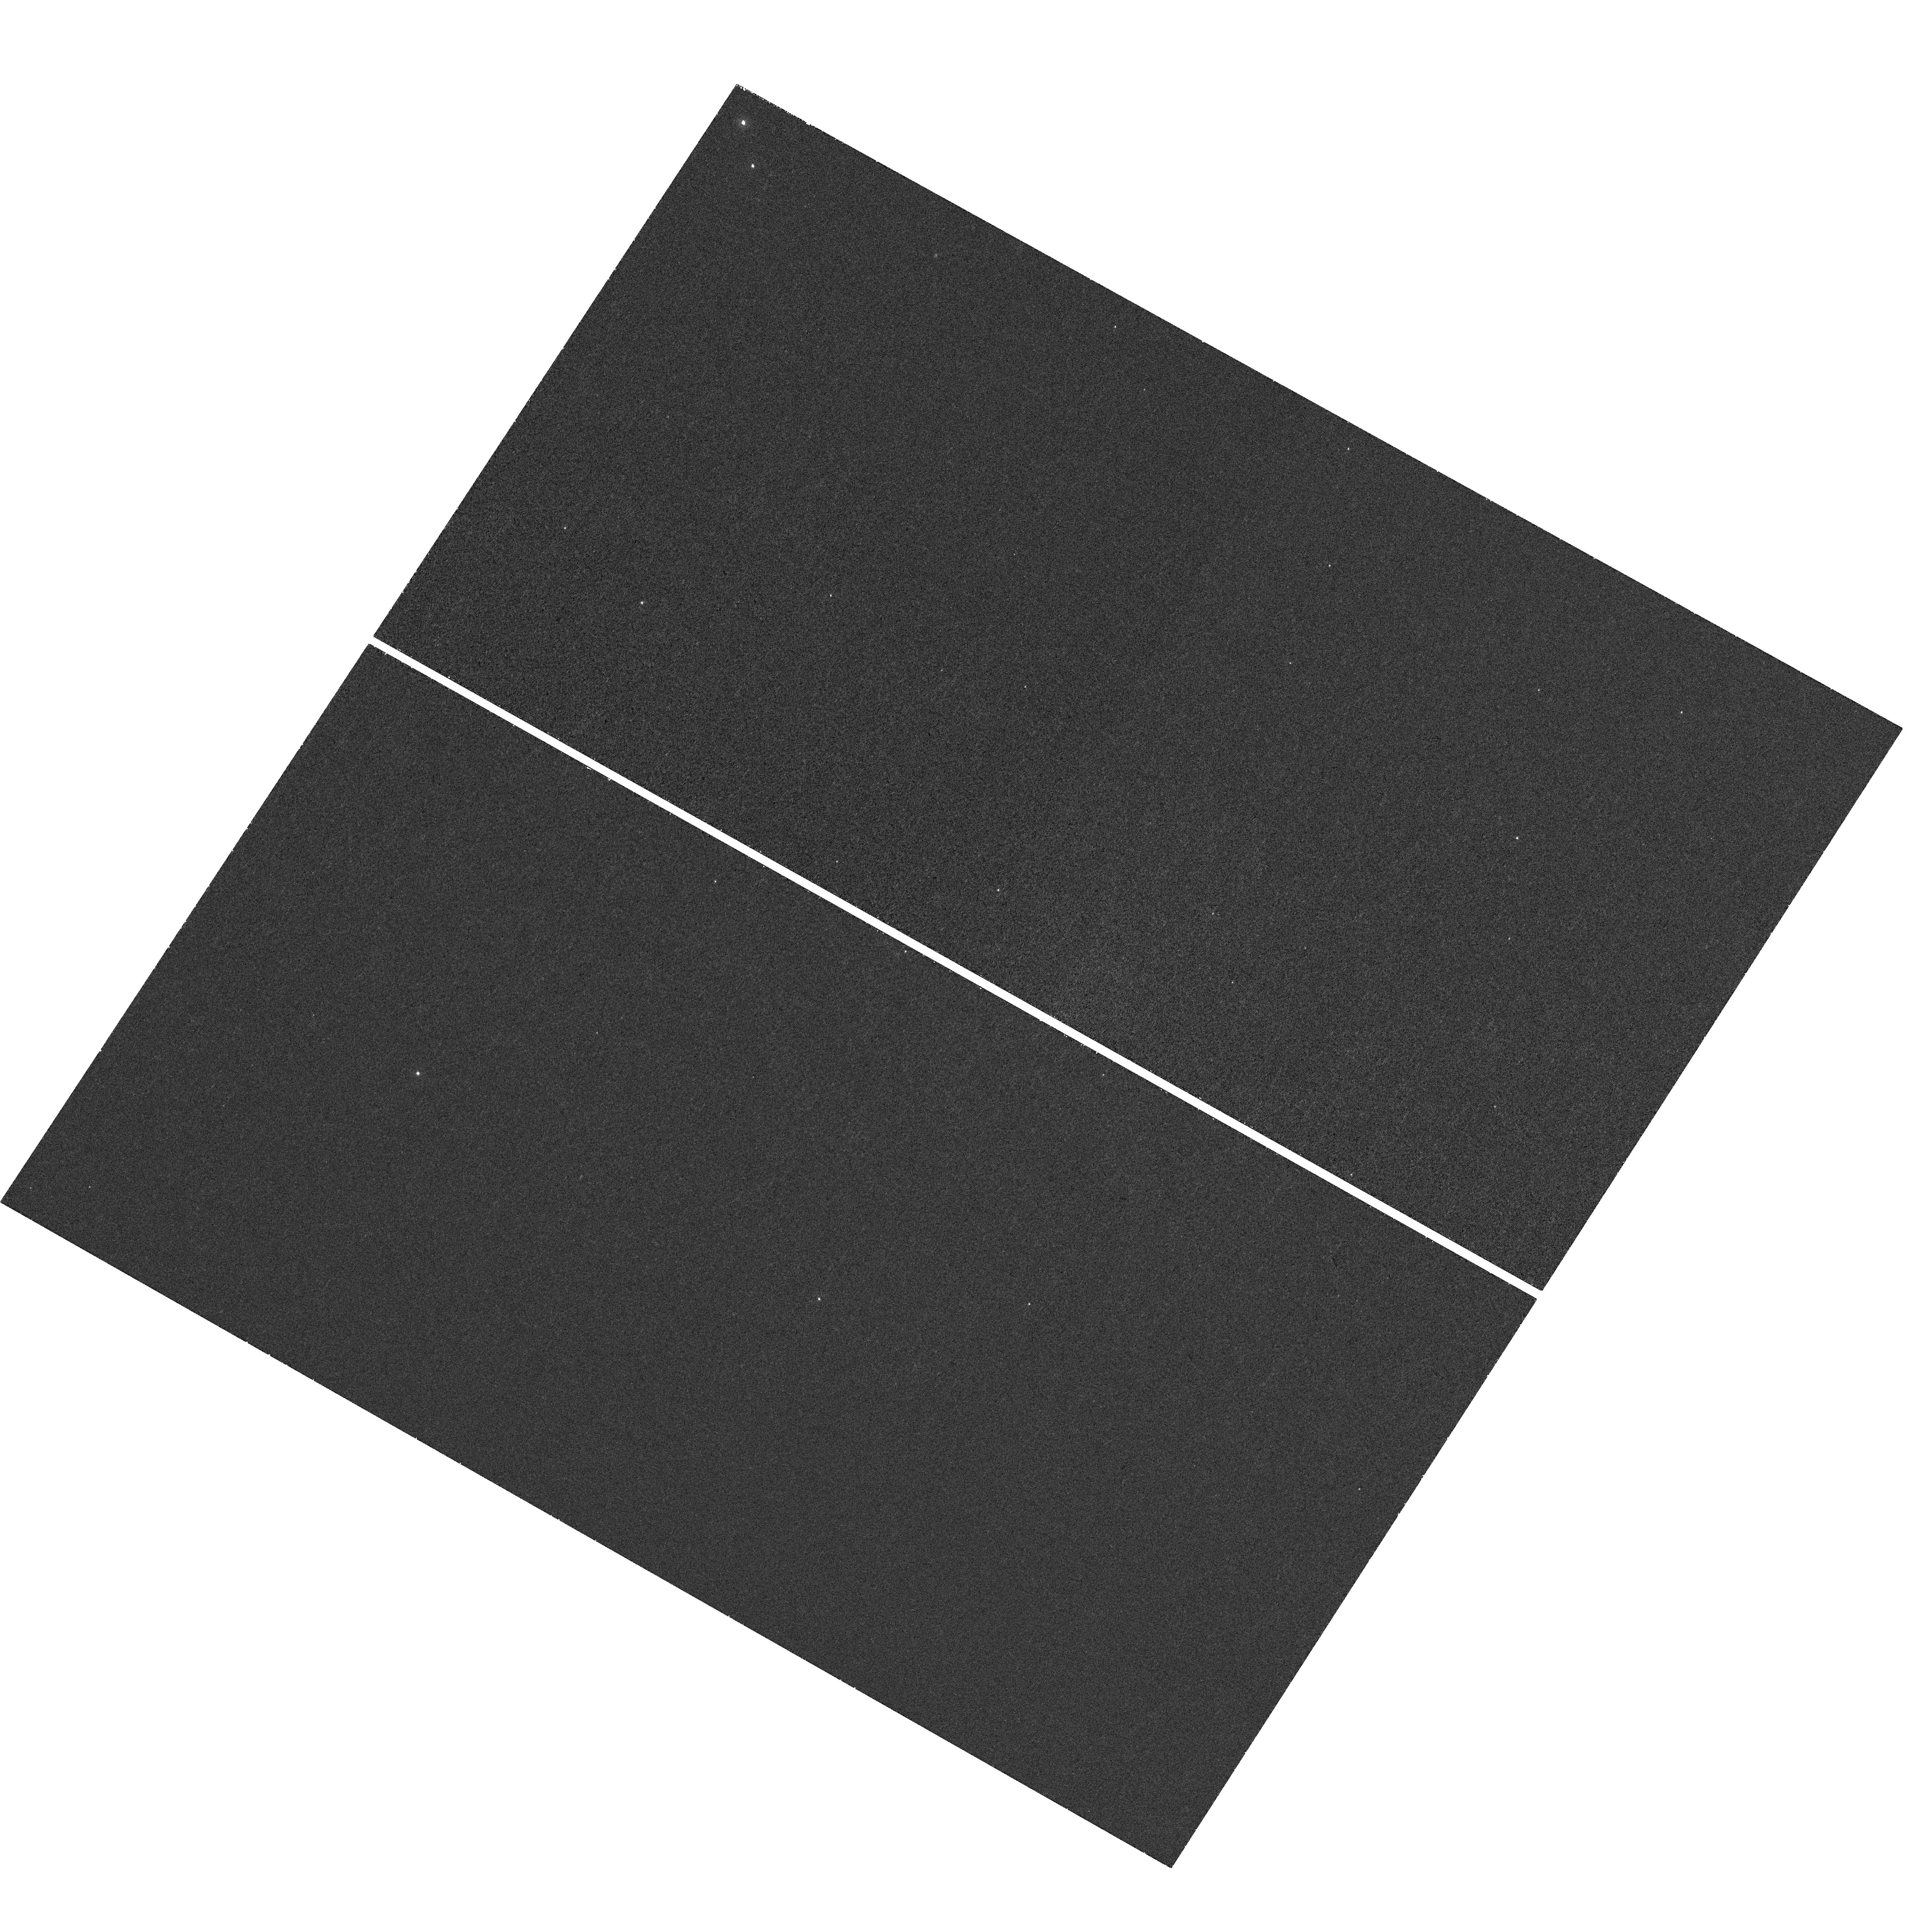
Target: XSSJ12270-4859
Instrument: WFC3/UVIS
Filter: F225W
Exposure: 39 min
Observation ID: hst_13642_02_wfc3_uvis_f225w_ickq02

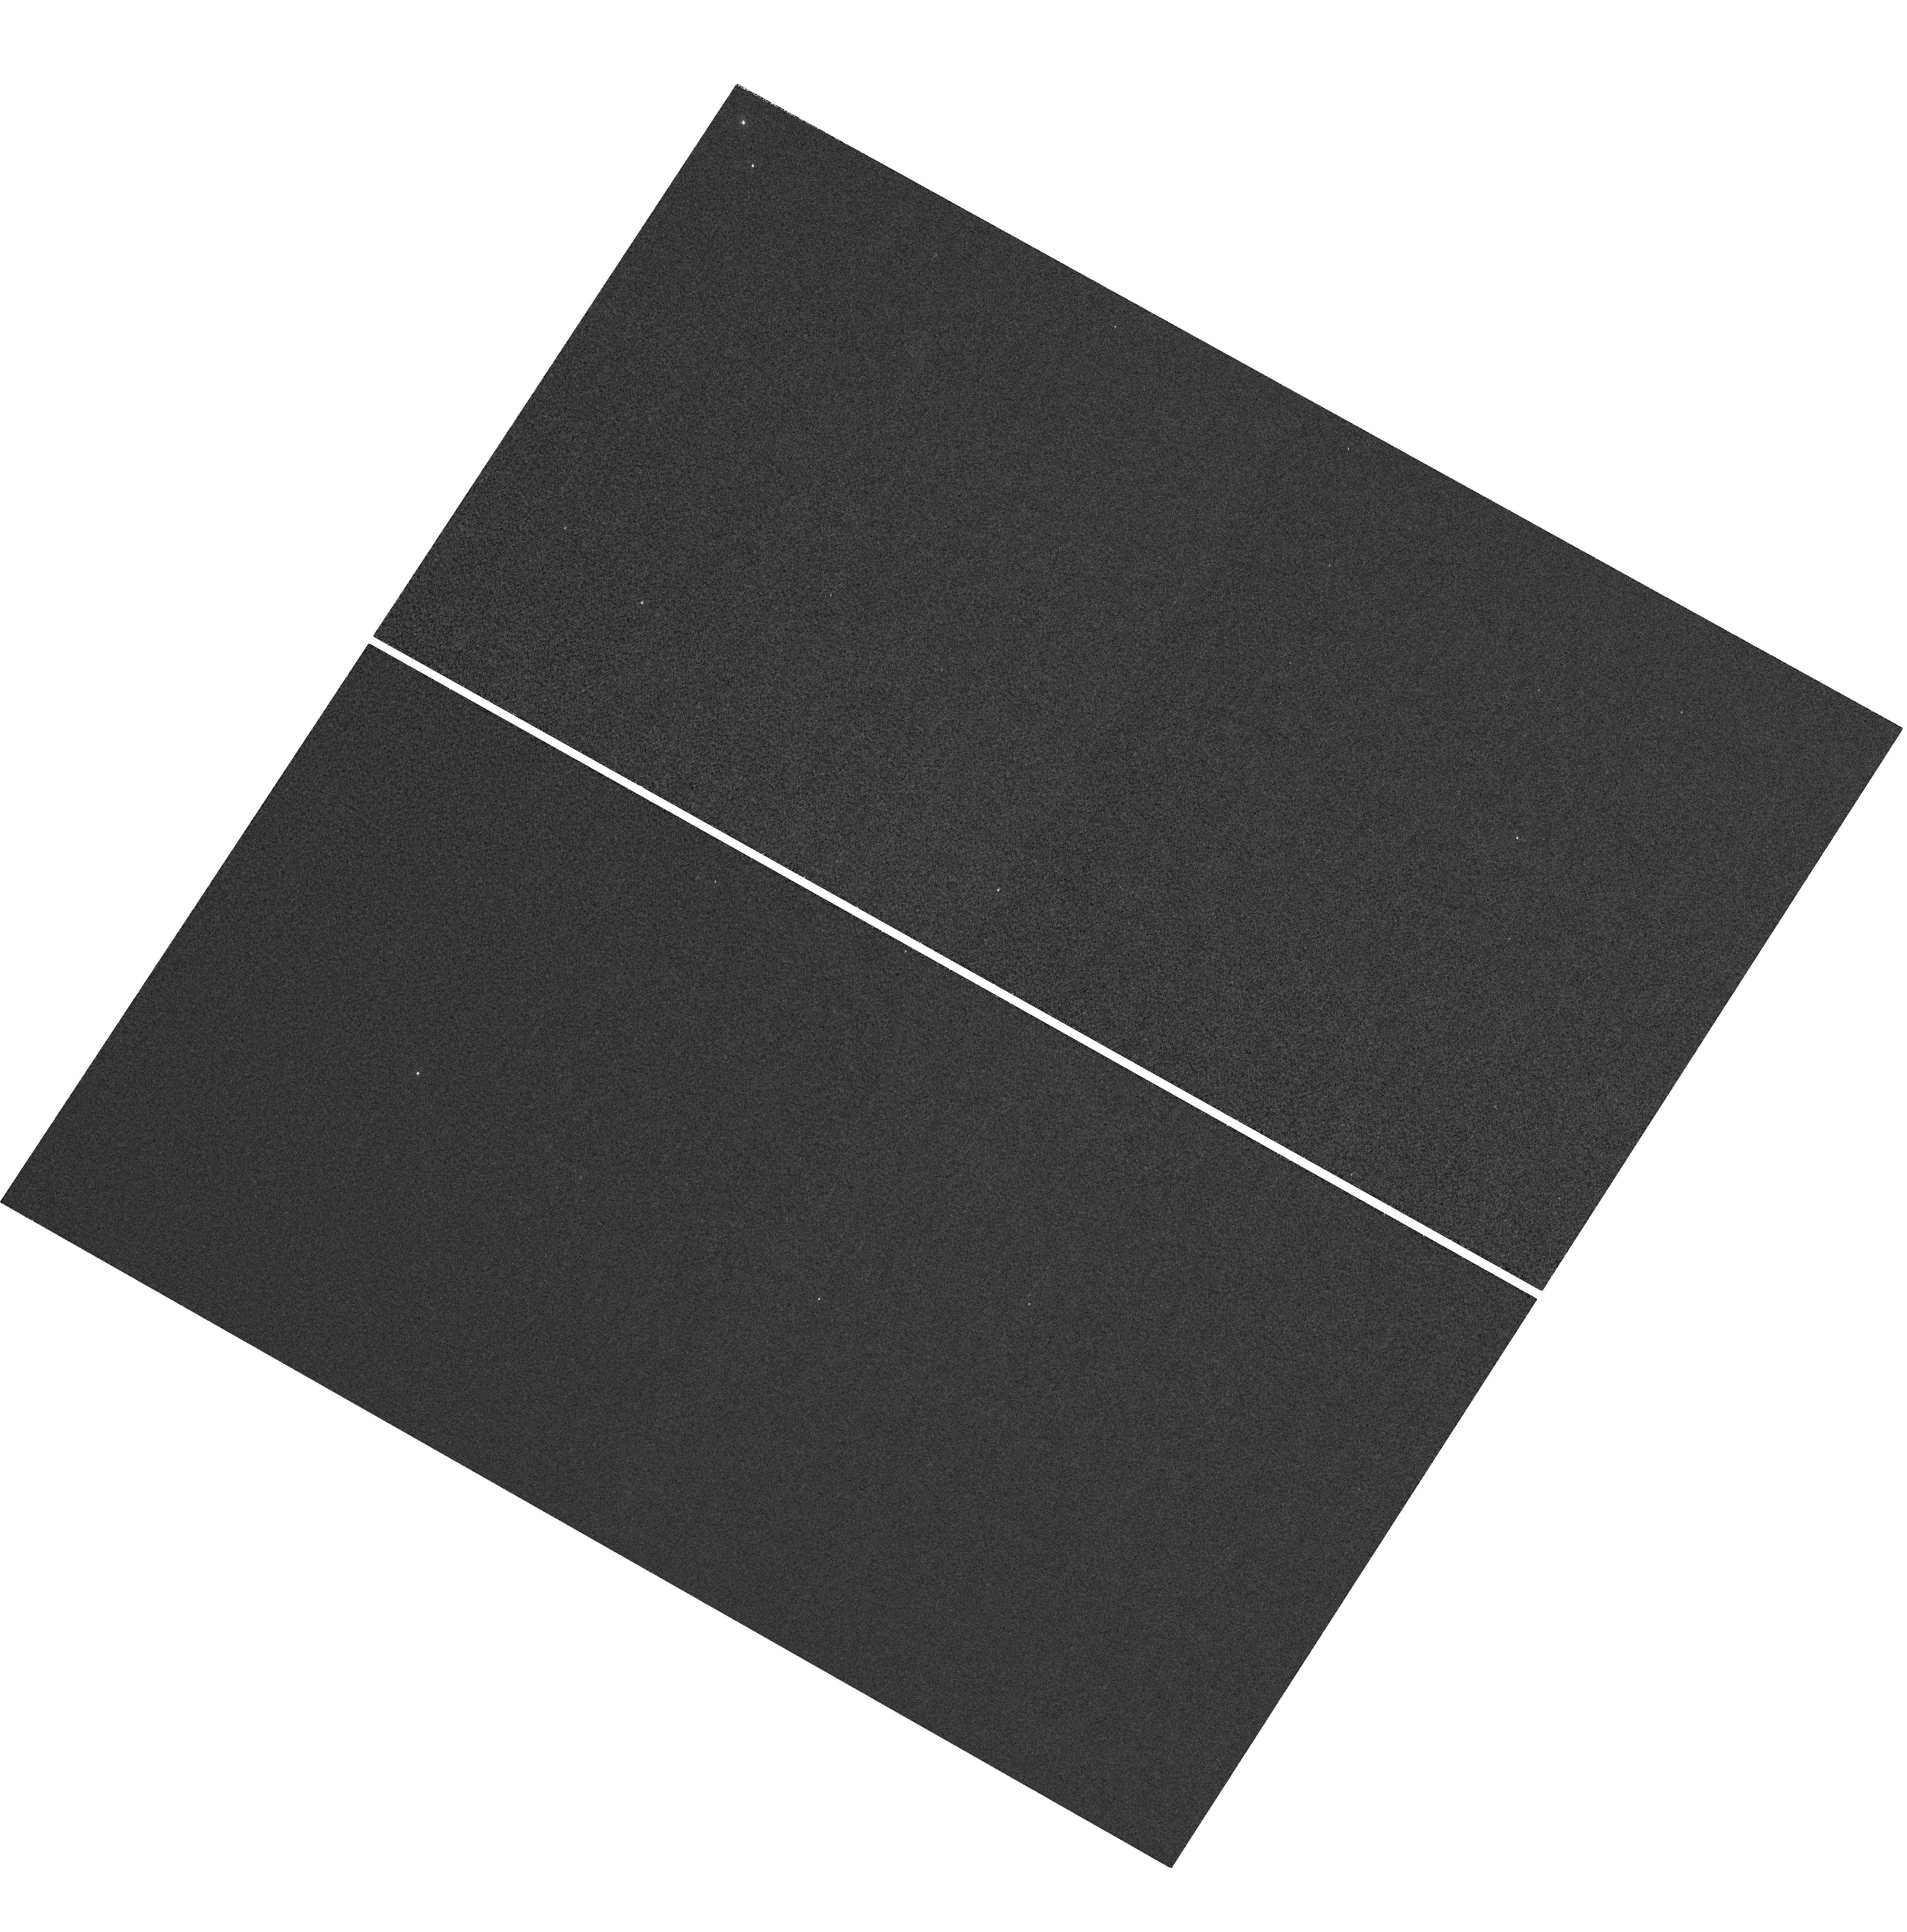
Target: XSSJ12270-4859
Instrument: WFC3/UVIS
Filter: F218W
Exposure: 1.8 h
Observation ID: hst_13642_02_wfc3_uvis_f218w_ickq02

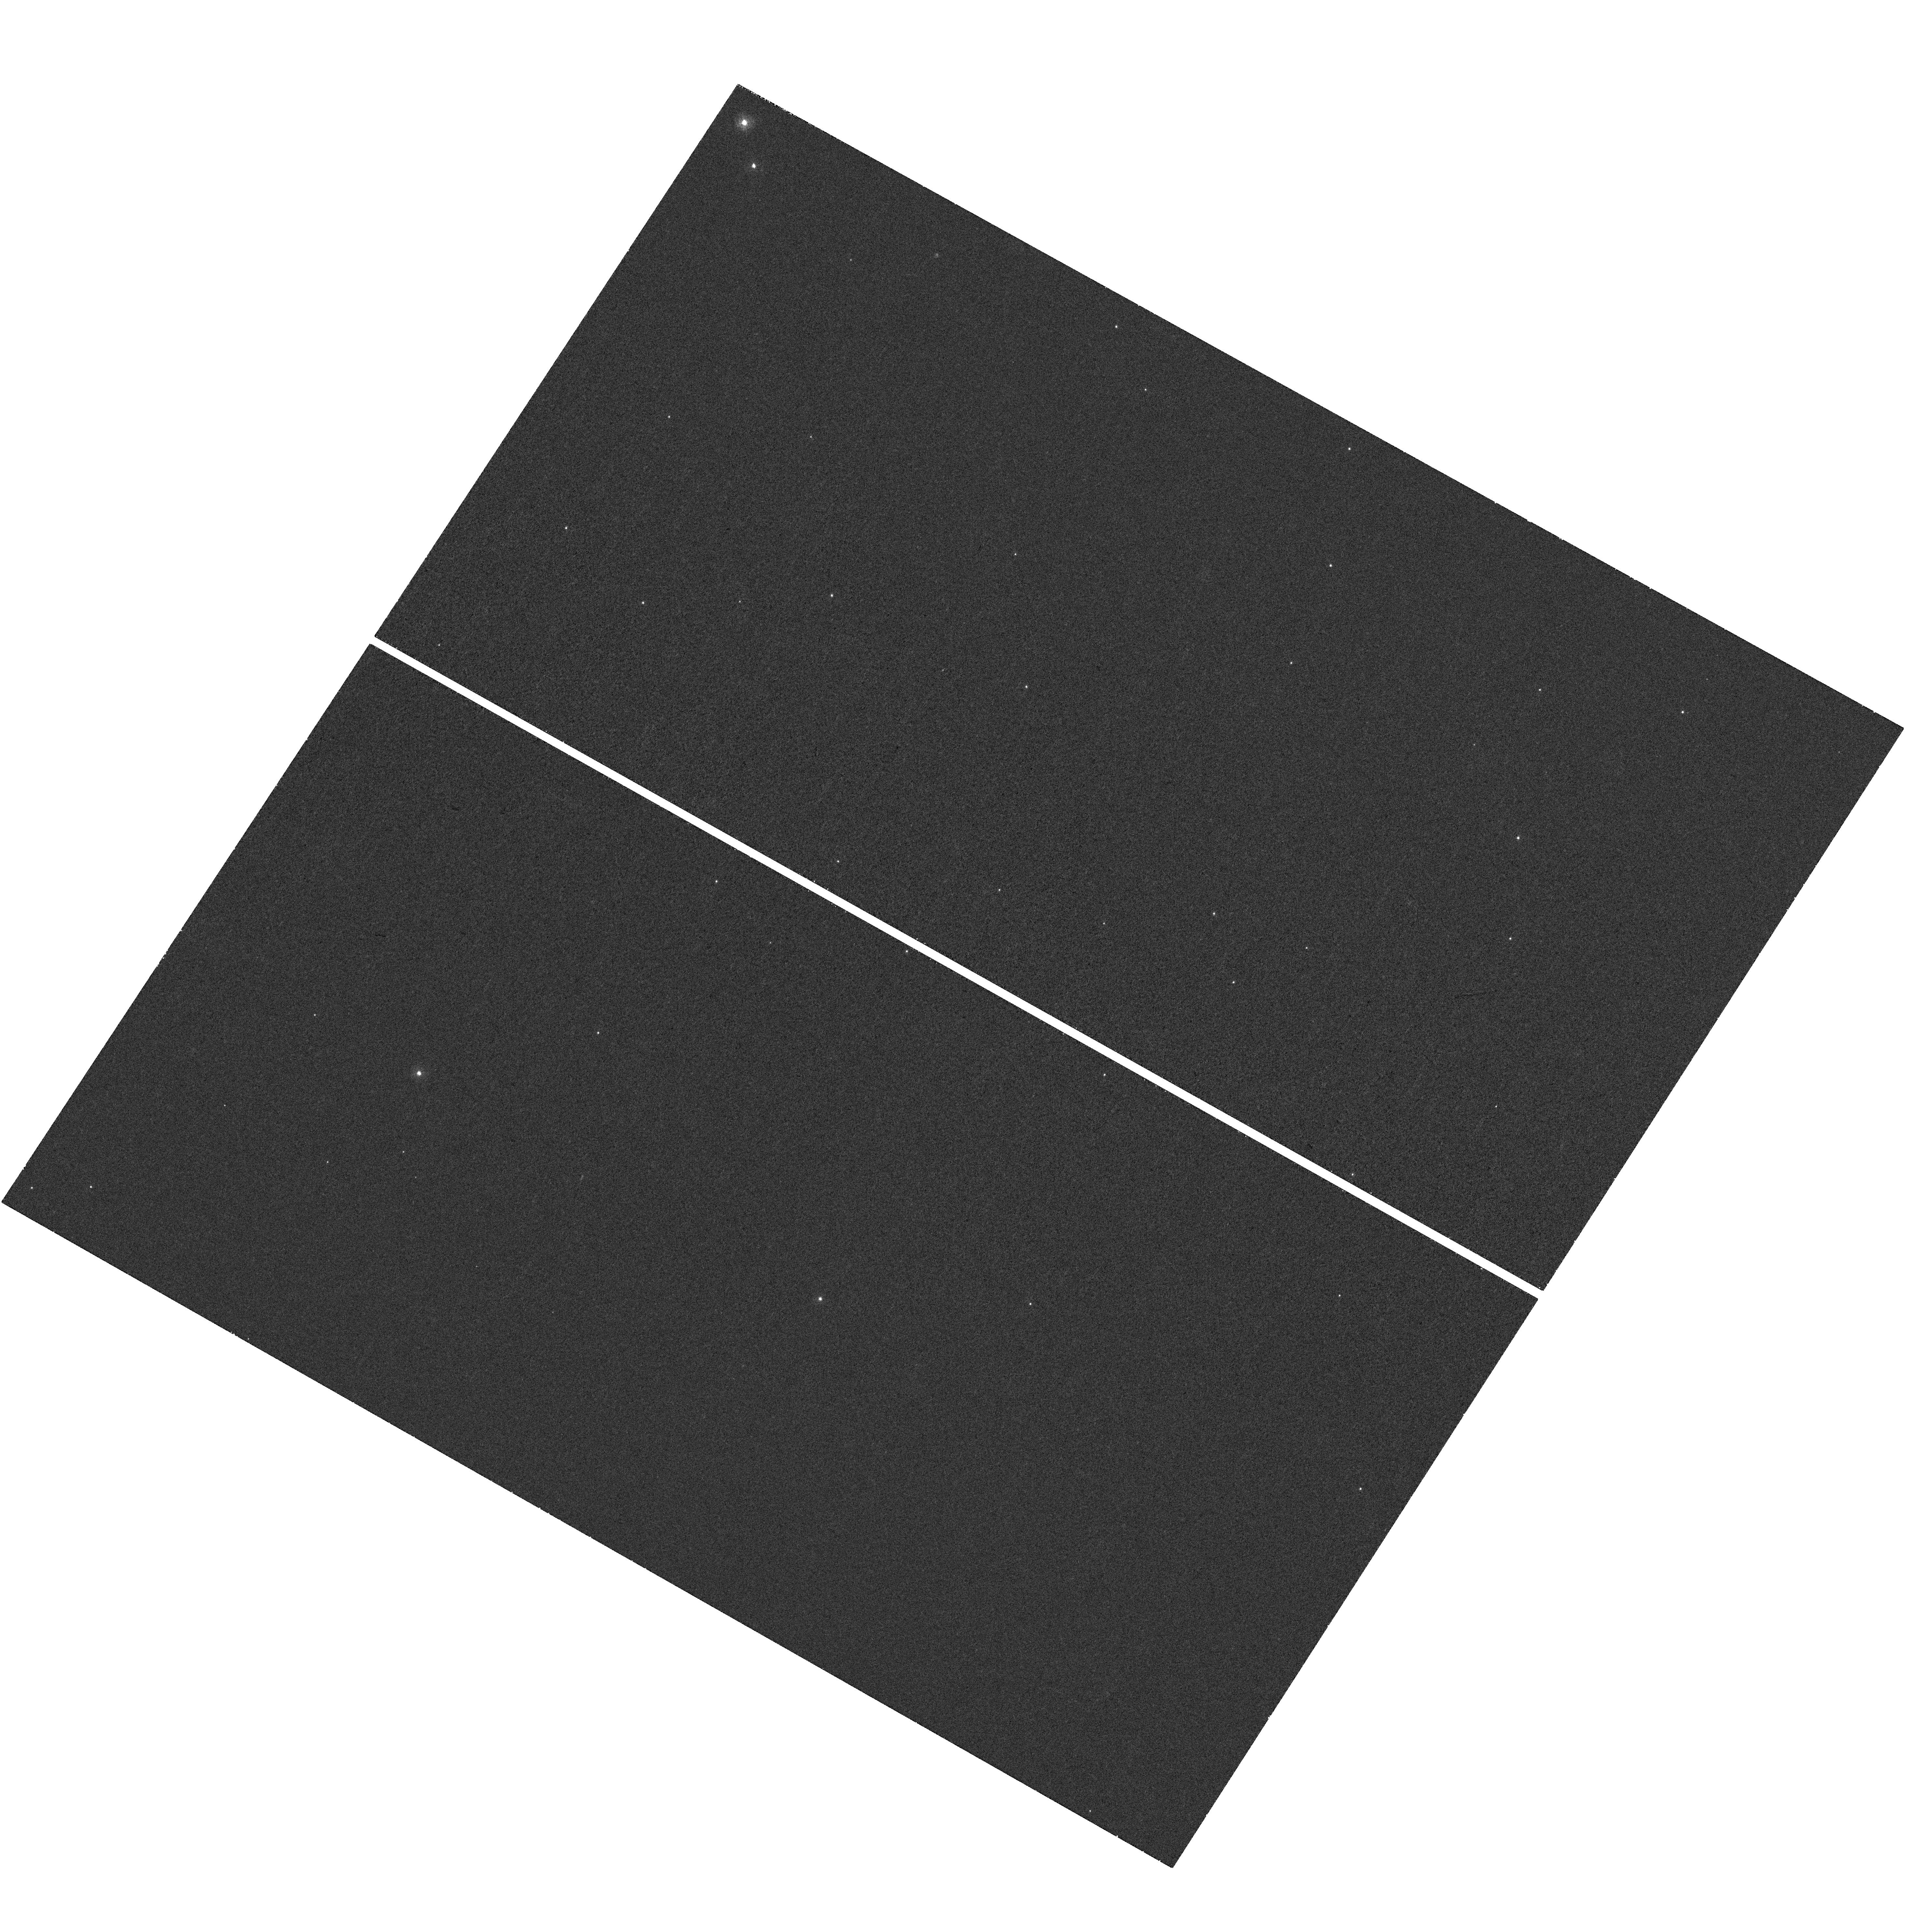
Target: XSSJ12270-4859
Instrument: WFC3/UVIS
Filter: F275W
Exposure: 33 min
Observation ID: hst_13642_02_wfc3_uvis_f275w_ickq02

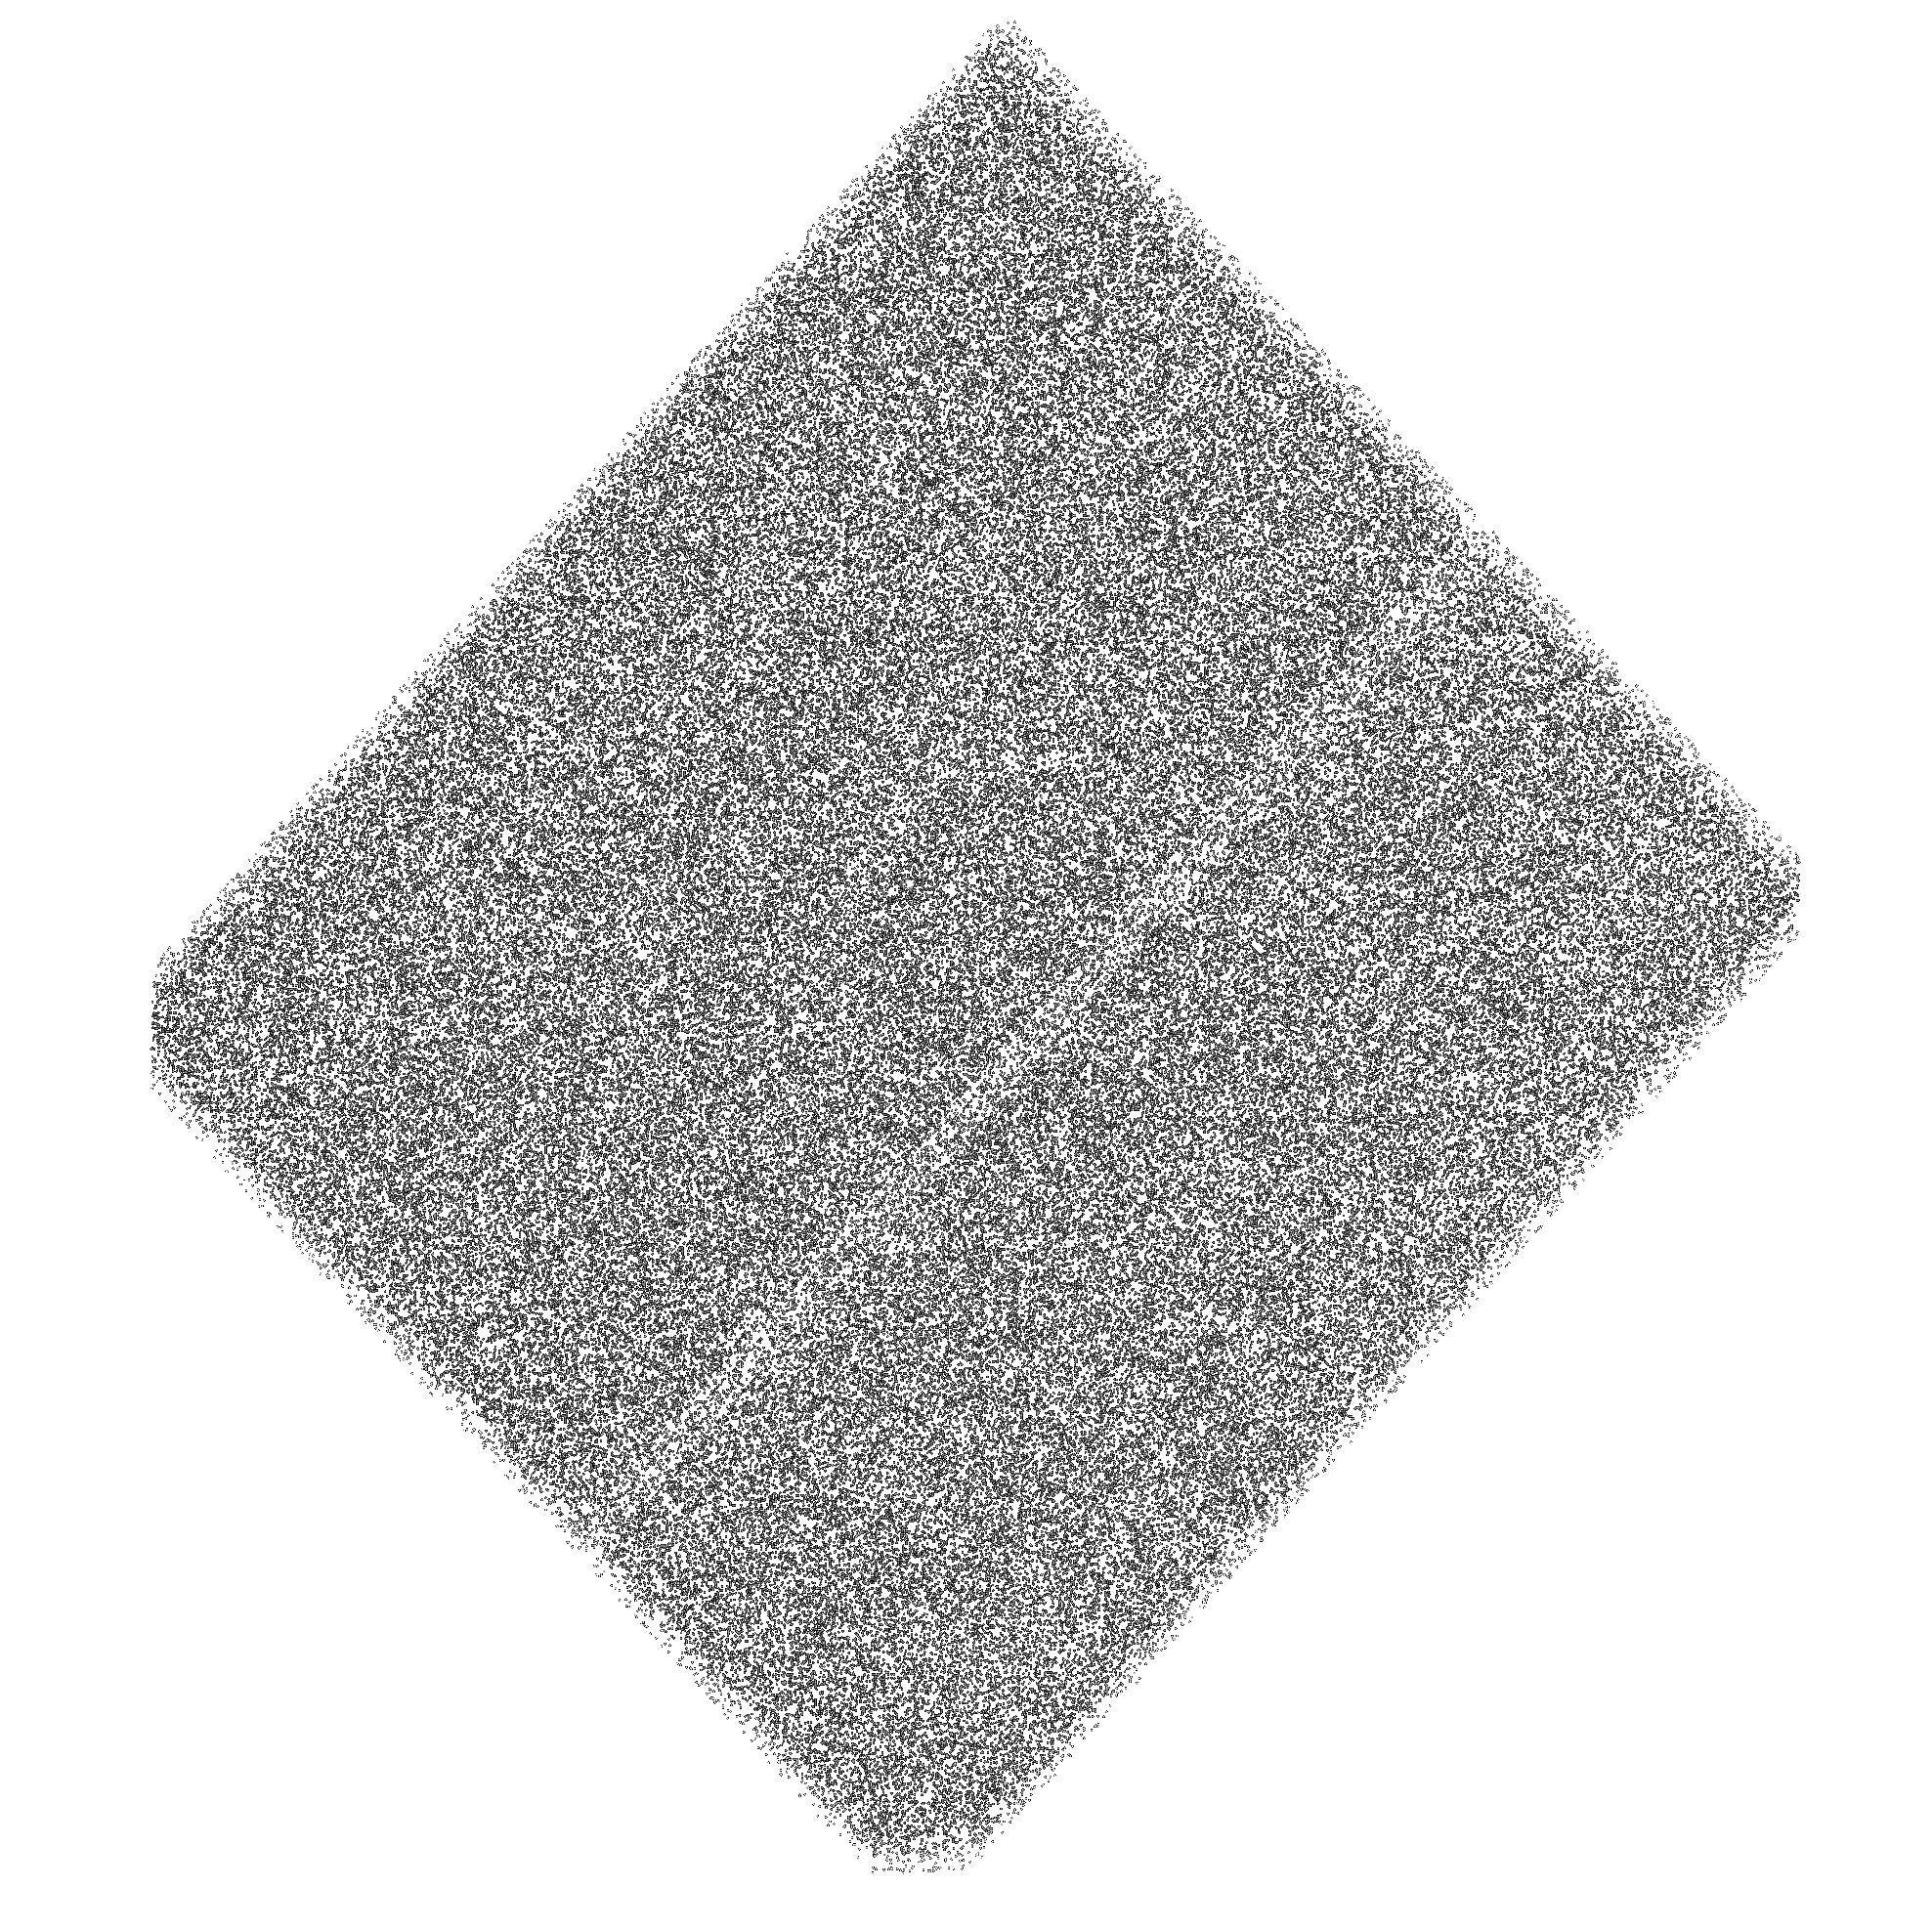
Target: XSSJ12270-4859
Instrument: ACS/SBC
Filter: F150LP
Exposure: 1.6 h
Observation ID: hst_13642_01_acs_sbc_f150lp_jckq01

The evolutionary link between low-mass X-ray binaries and millisecond radio pulsars (PI: Miller, Jon Matthew)

Low-mass X-ray binaries (LMXBs) and millisecond radio pulsars (MSRPs) are two different manifestations of neutron stars in binary systems. They are thought to be evolutionary linked, but many questions about their connection remain. Recent discoveries have opened up a new vista to investigate the LMXB/MSRP link. The neutron star XSS J12270-4859 was recently observed to switch between the two different manifestations. Here, we propose to exploit the unique UV capabilities of the HST to search for the presence of a quiescent accretion disk and to test if the neutron star is hot. This will give insight into its accretion history and the mechanism driving its metamorphosis, which will have direct implications for our understanding of the LMXB/MSRP evolutionary link.